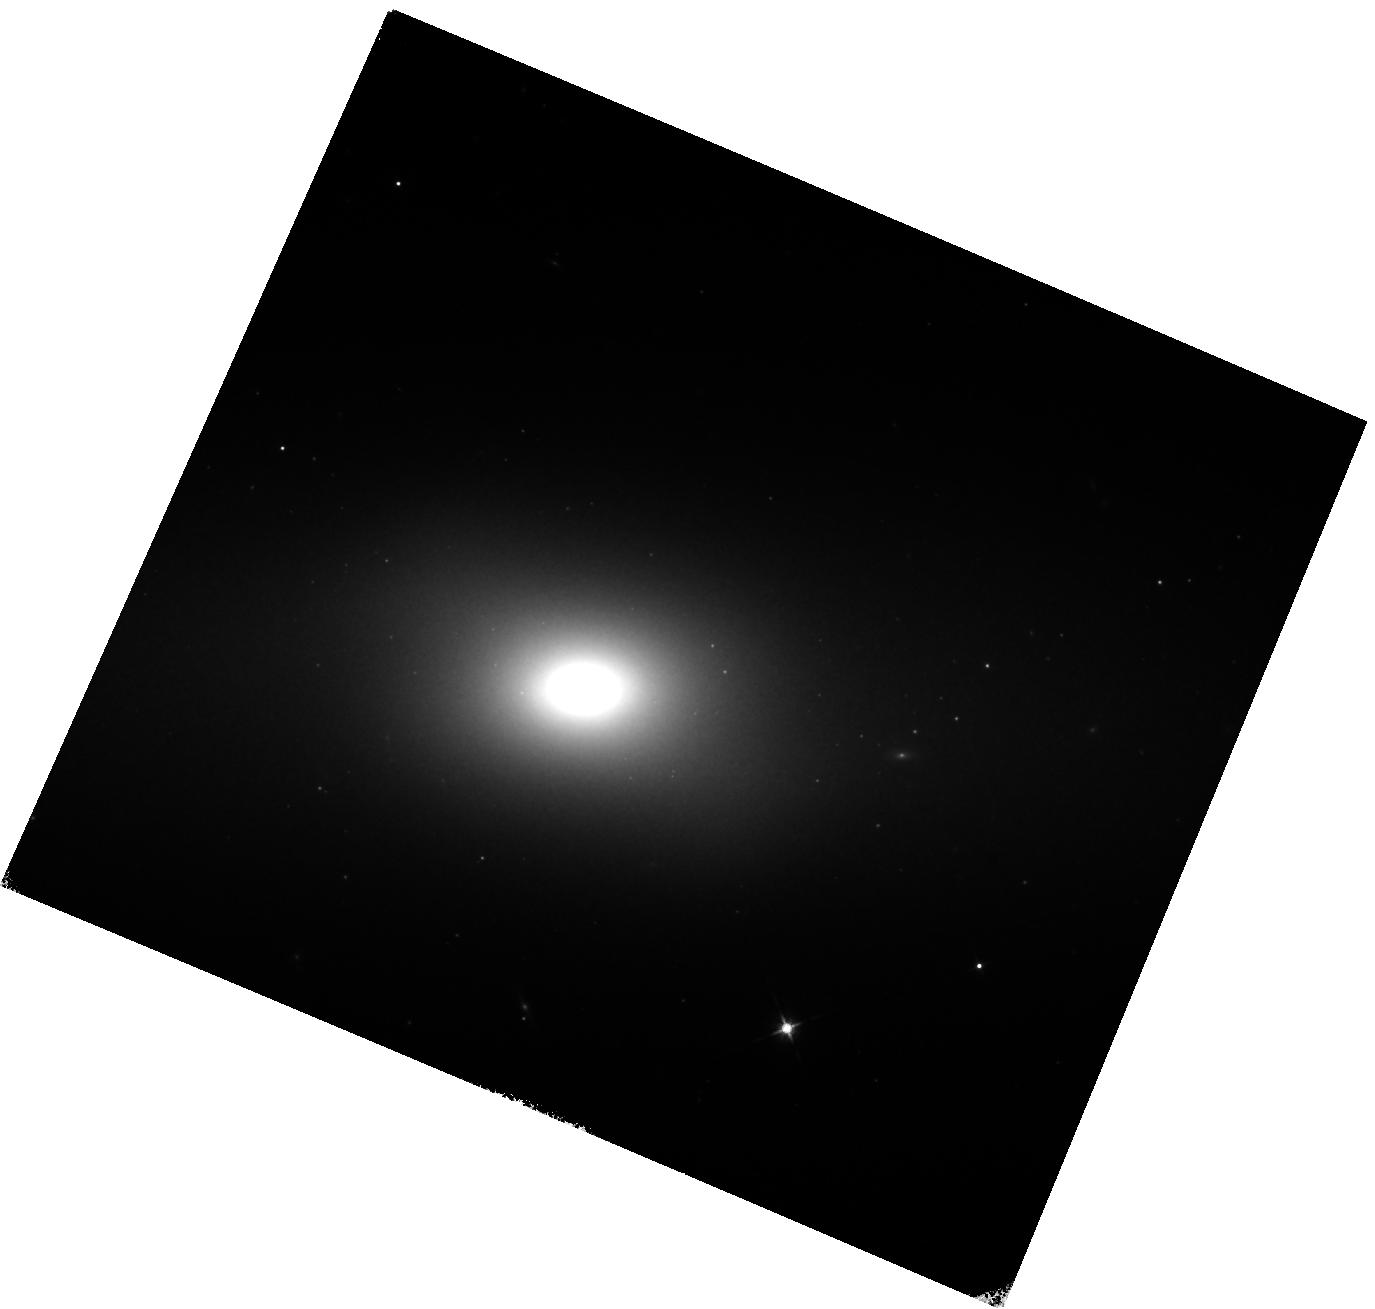
Target: SN2021QVV. Instrument: WFC3/IR. Filter: F125W. Exposure: 17 min. Observation ID: hst_16884_01_wfc3_ir_f125w_ies201

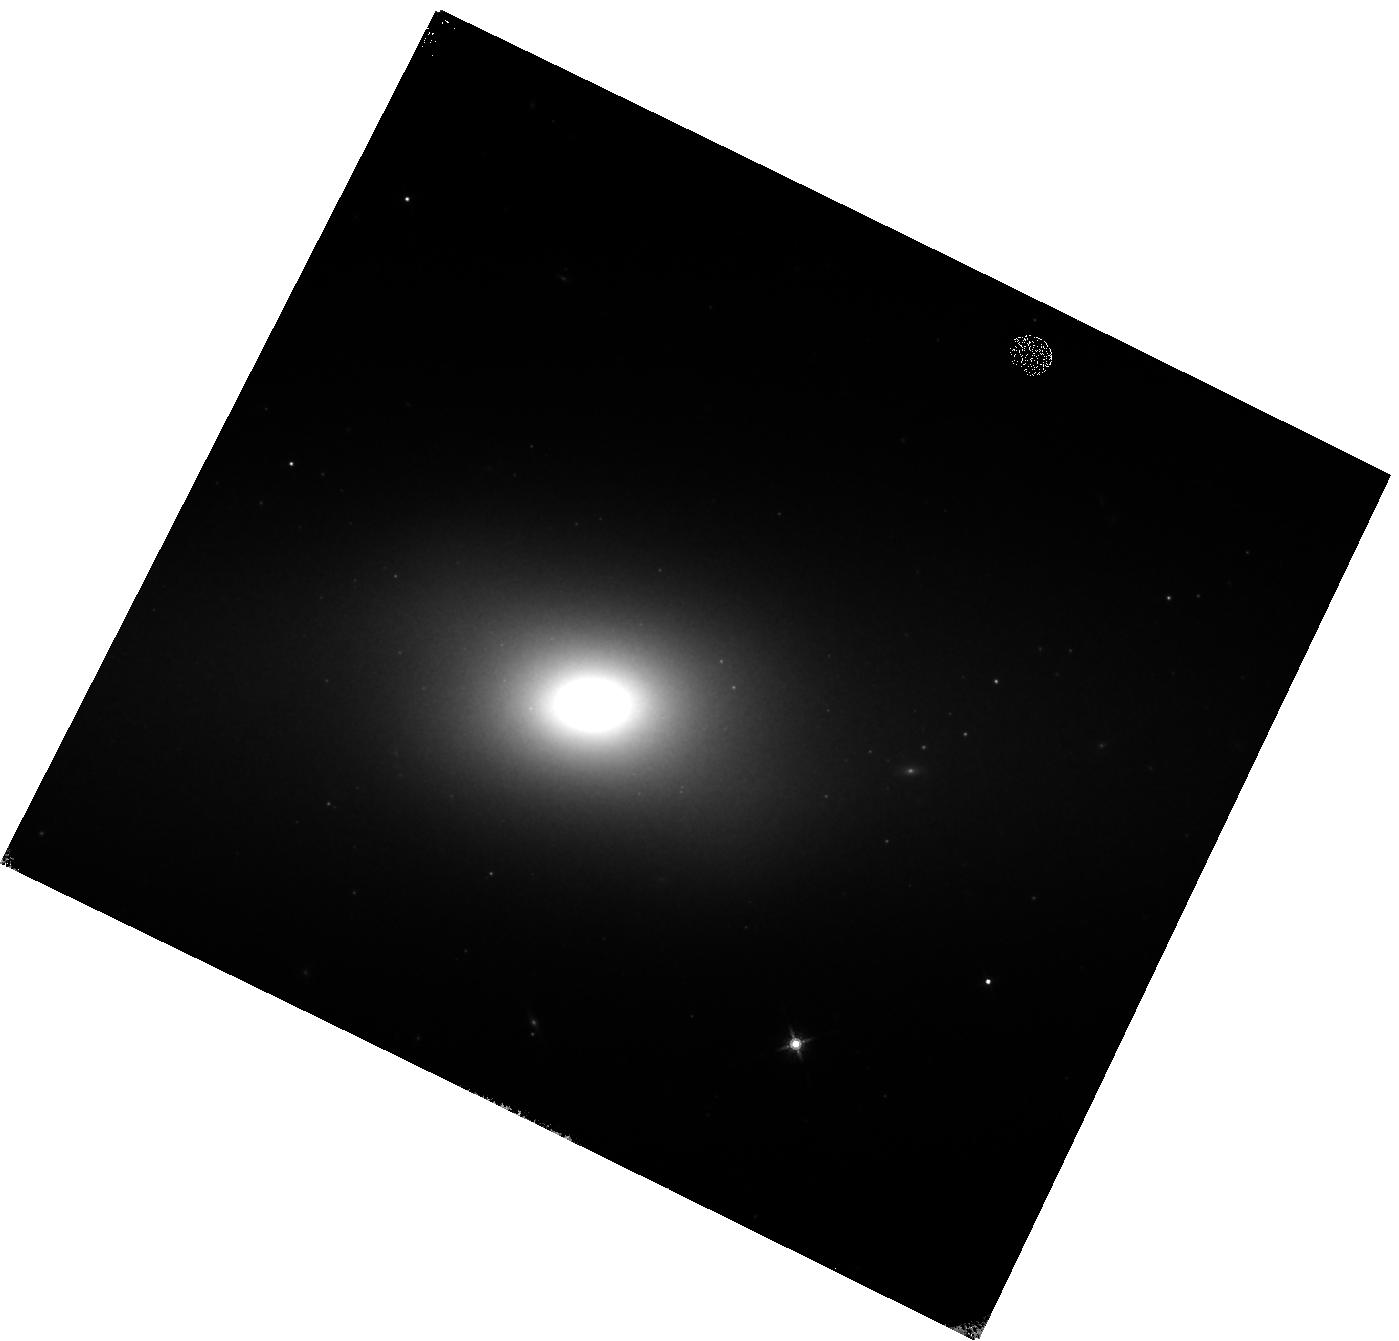
Target: SN2021QVV. Instrument: WFC3/IR. Filter: F160W. Exposure: 15 min. Observation ID: hst_16884_02_wfc3_ir_f160w_ies202

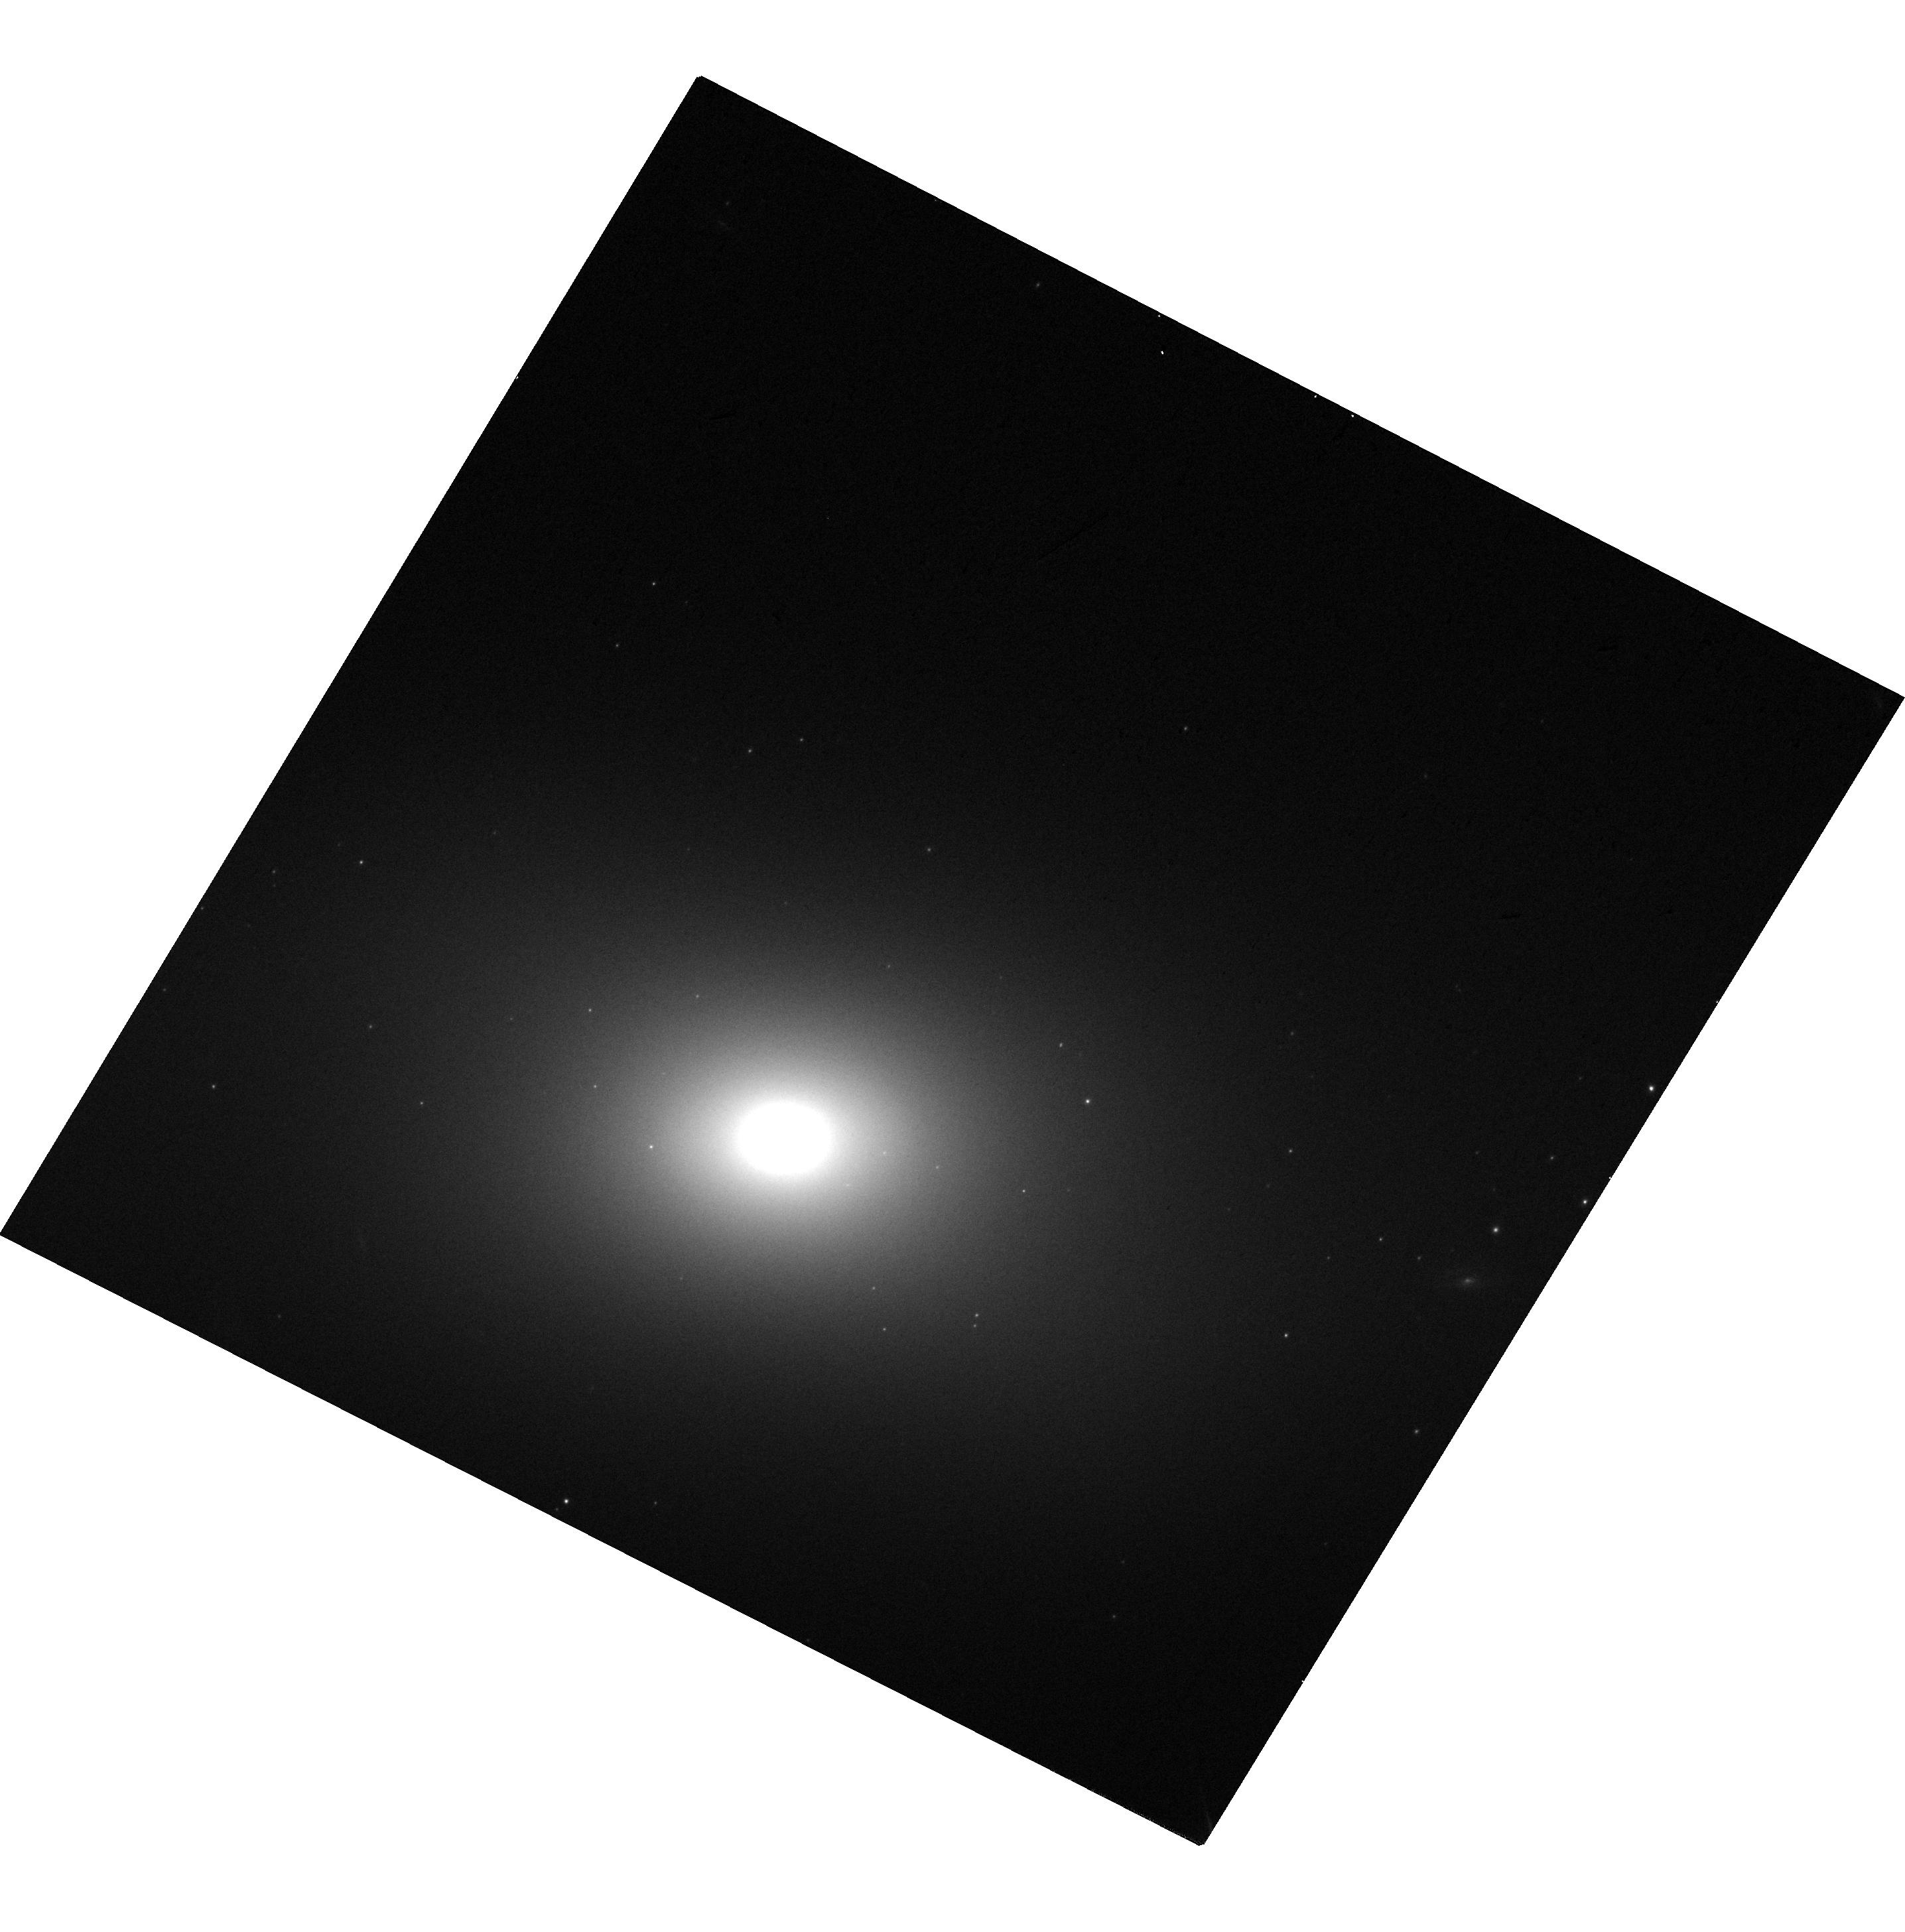
Target: SN2021QVV. Instrument: WFC3/UVIS. Filter: F350LP. Exposure: 1 min. Observation ID: hst_16884_04_wfc3_uvis_f350lp_ies204

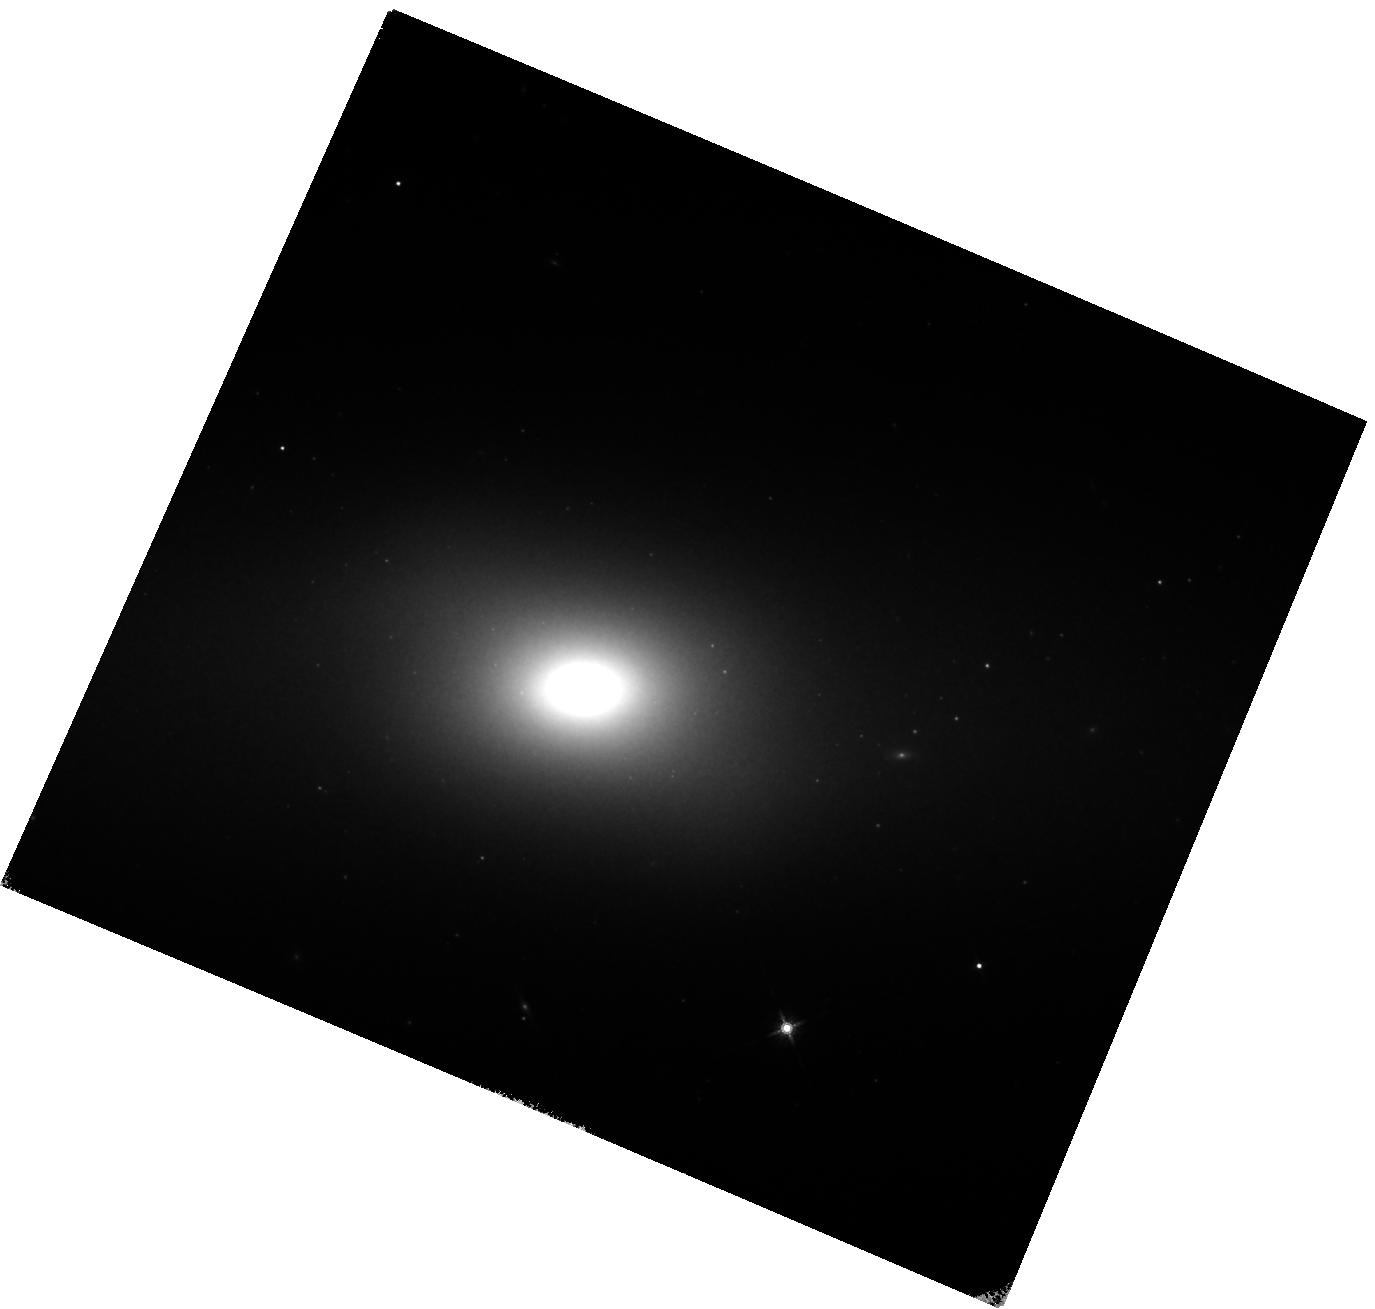
Target: SN2021QVV. Instrument: WFC3/IR. Filter: F160W. Exposure: 15 min. Observation ID: hst_16884_01_wfc3_ir_f160w_ies201

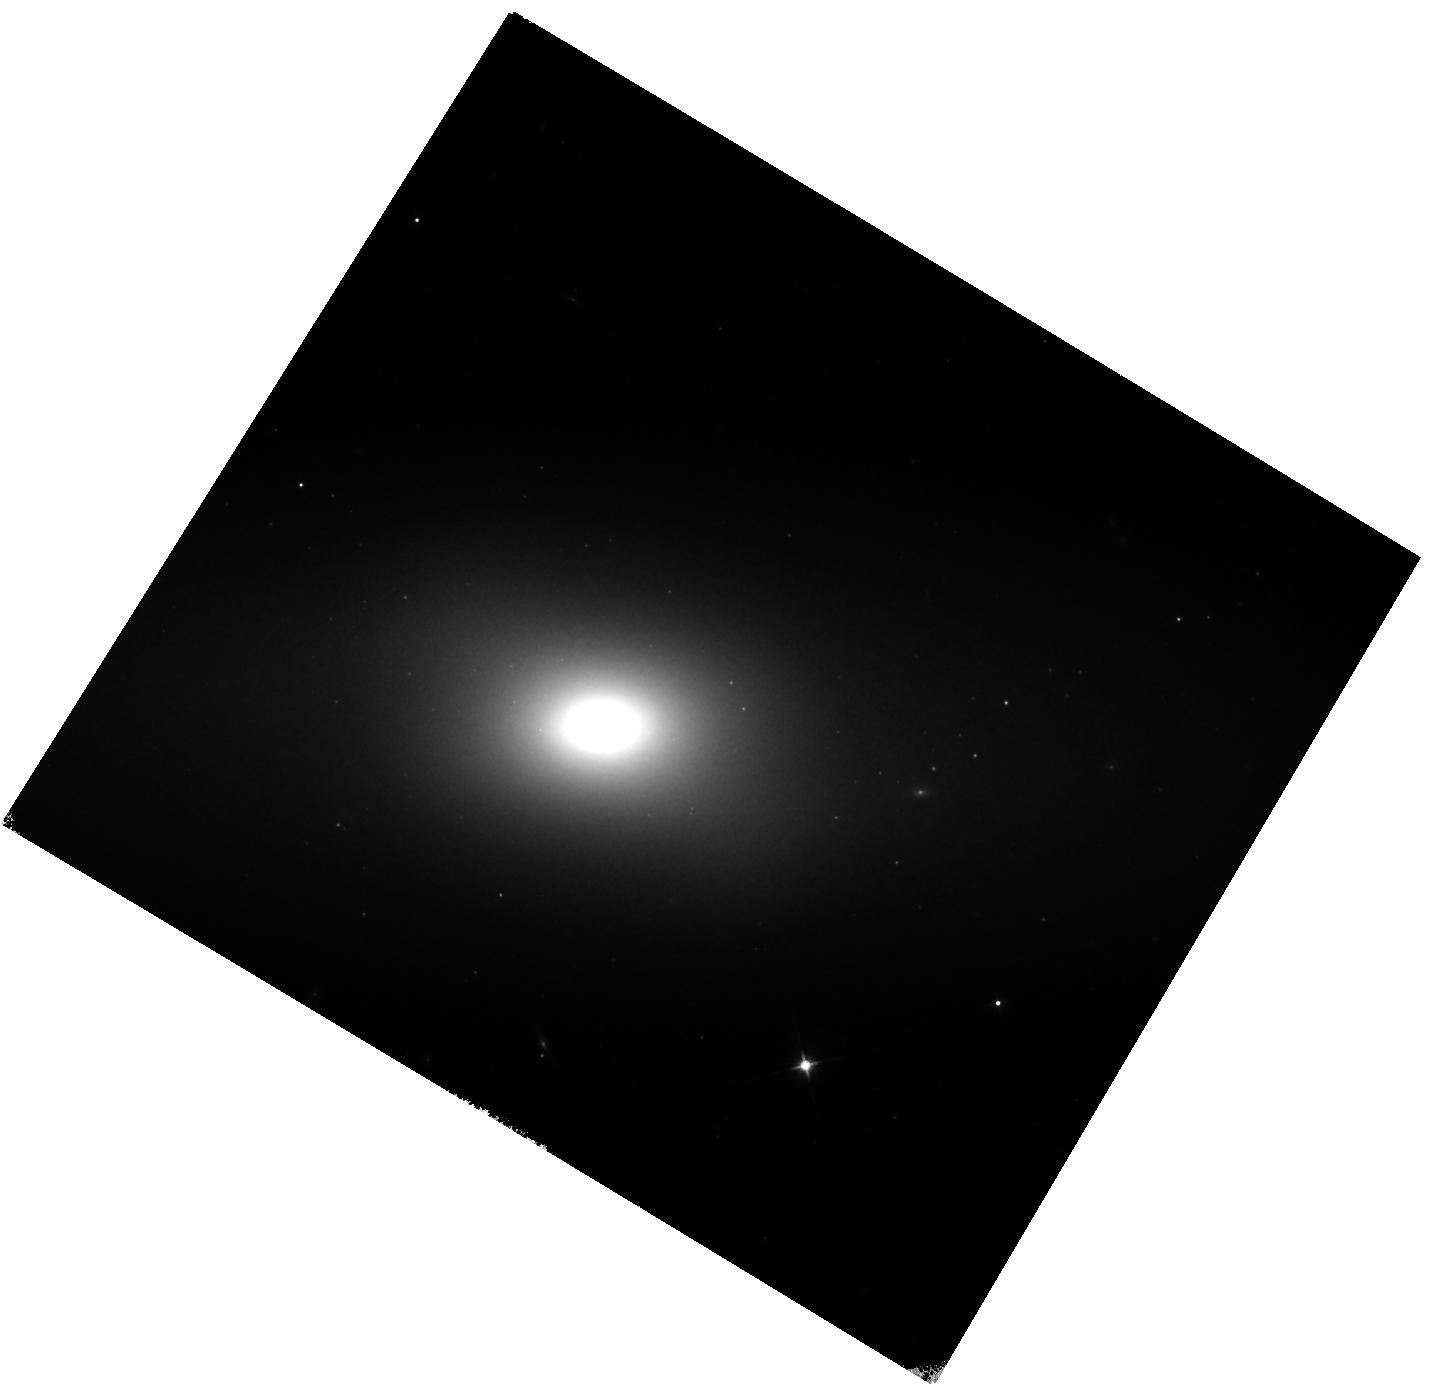
Target: SN2021QVV. Instrument: WFC3/IR. Filter: F125W. Exposure: 17 min. Observation ID: hst_16884_03_wfc3_ir_f125w_ies203

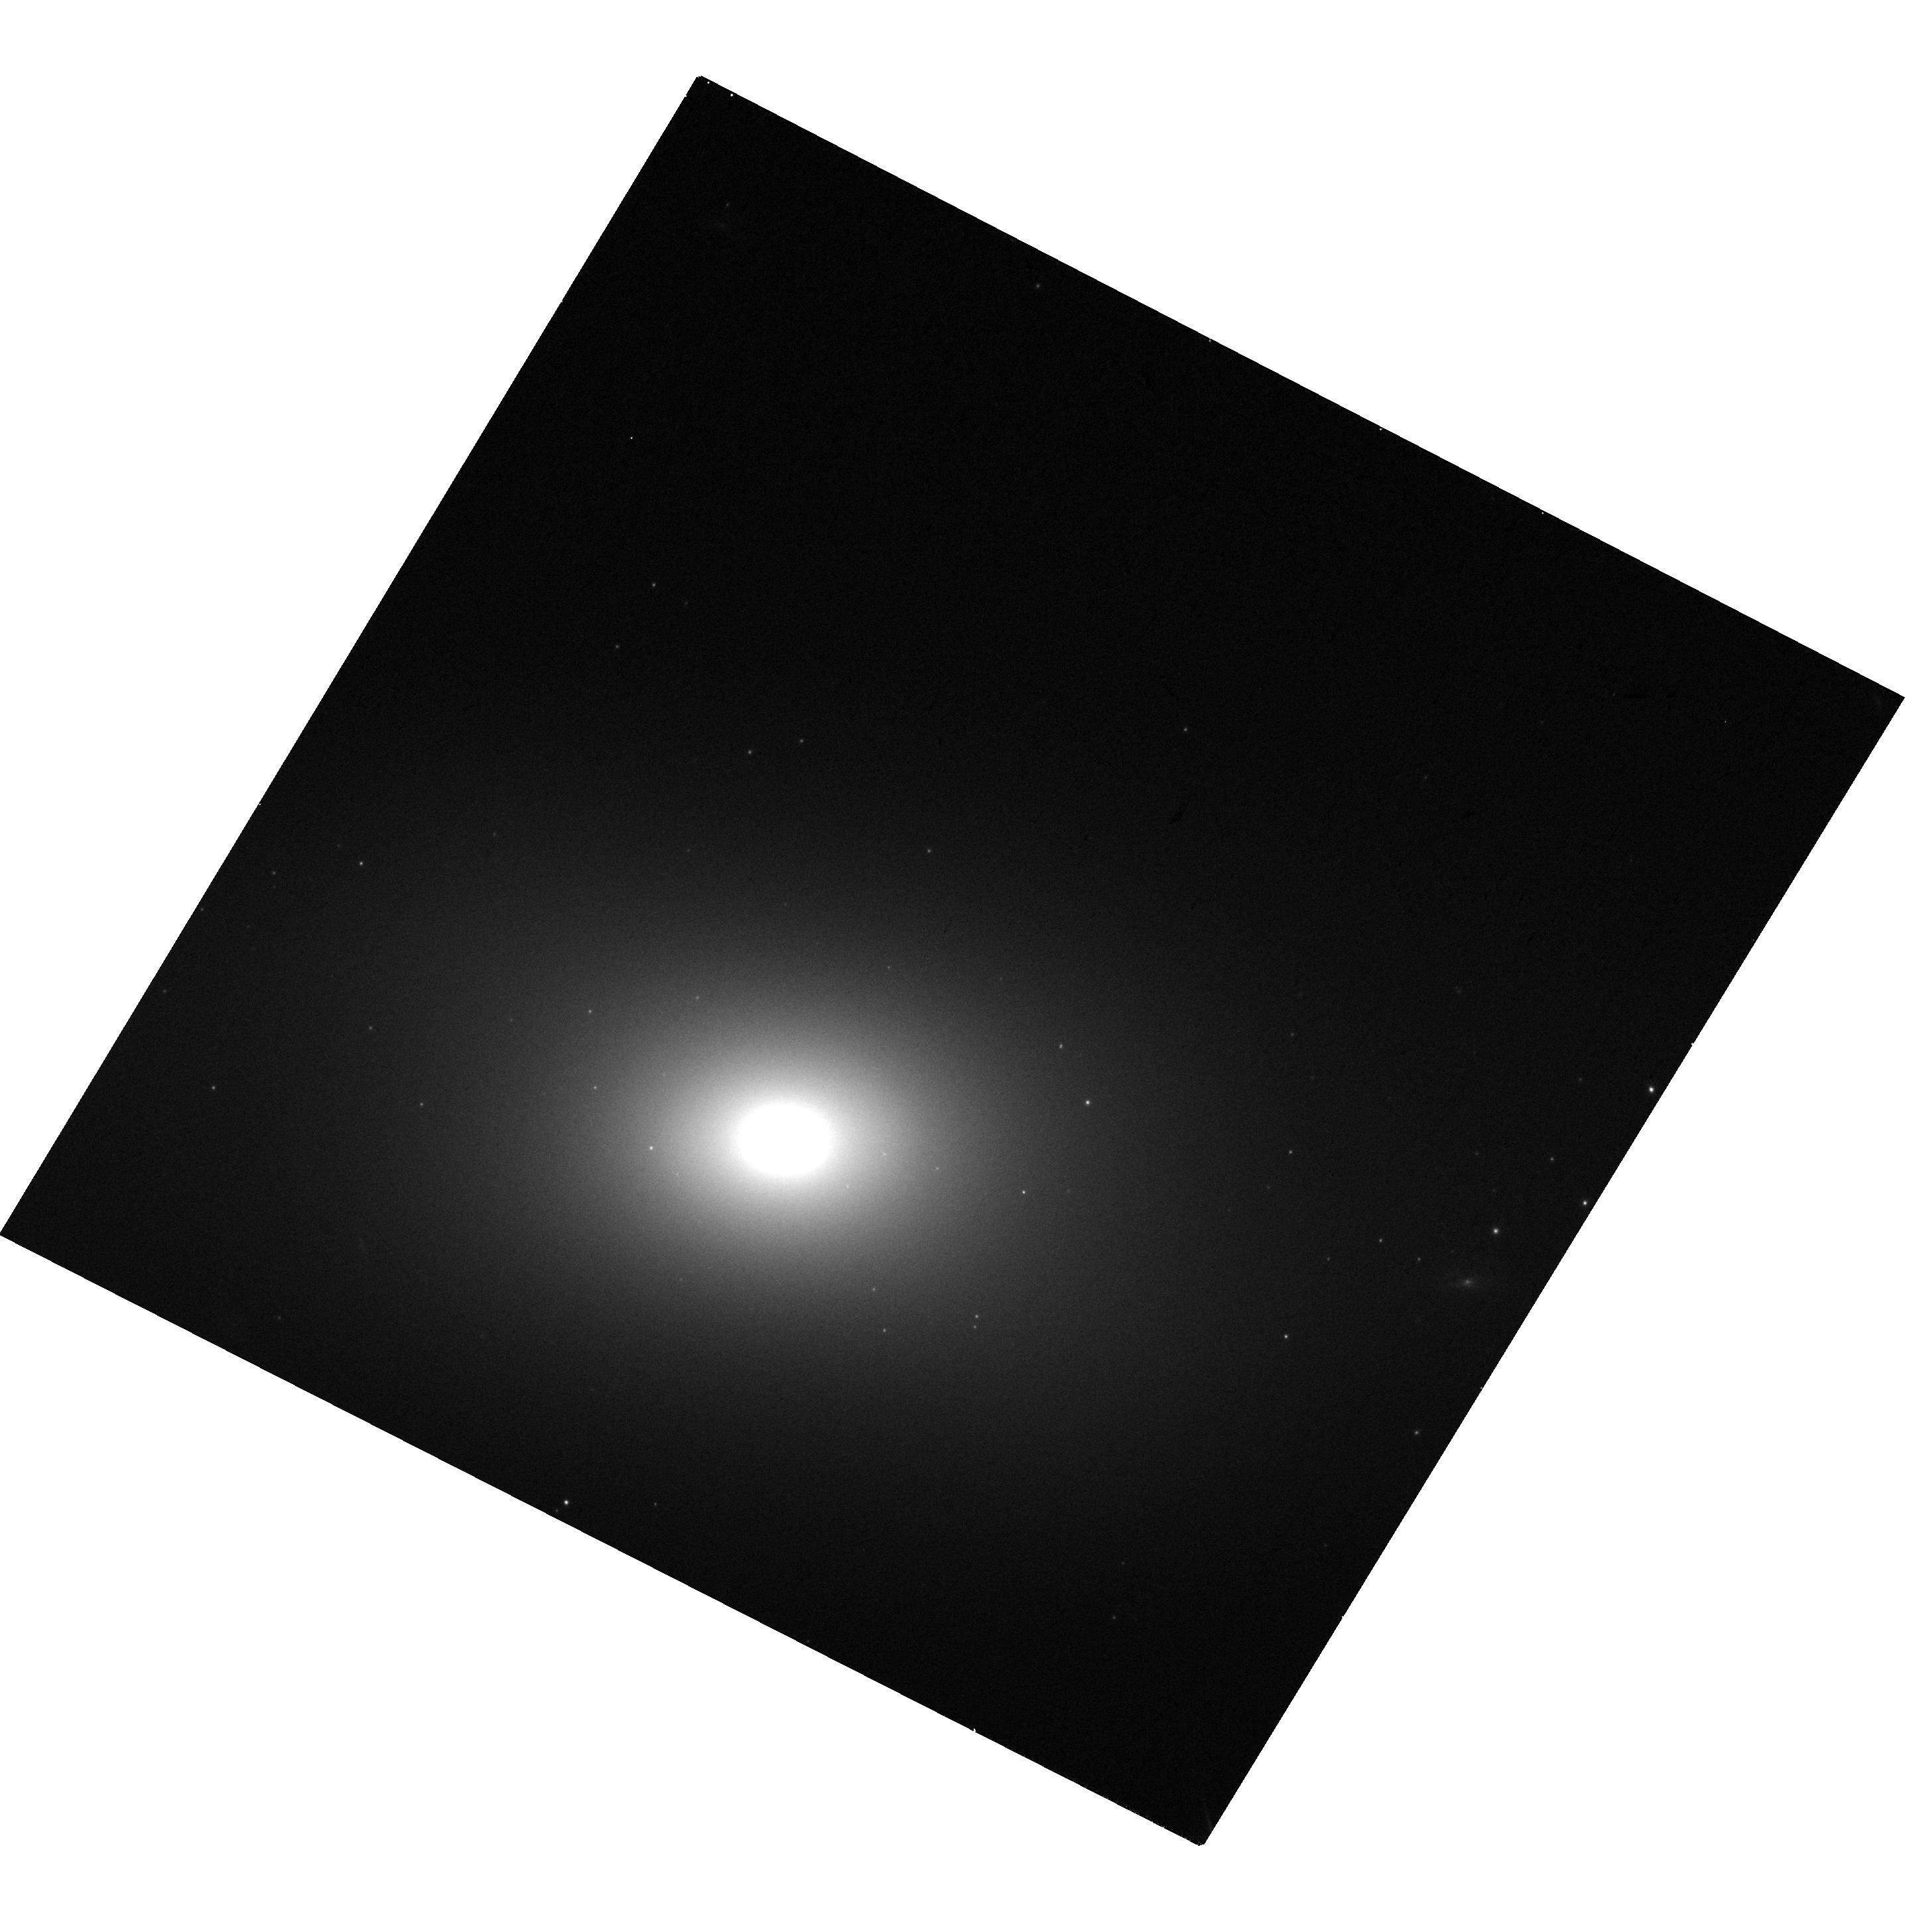
Target: SN2021QVV. Instrument: WFC3/UVIS. Filter: F350LP. Exposure: 1 min. Observation ID: hst_16884_03_wfc3_uvis_f350lp_ies203

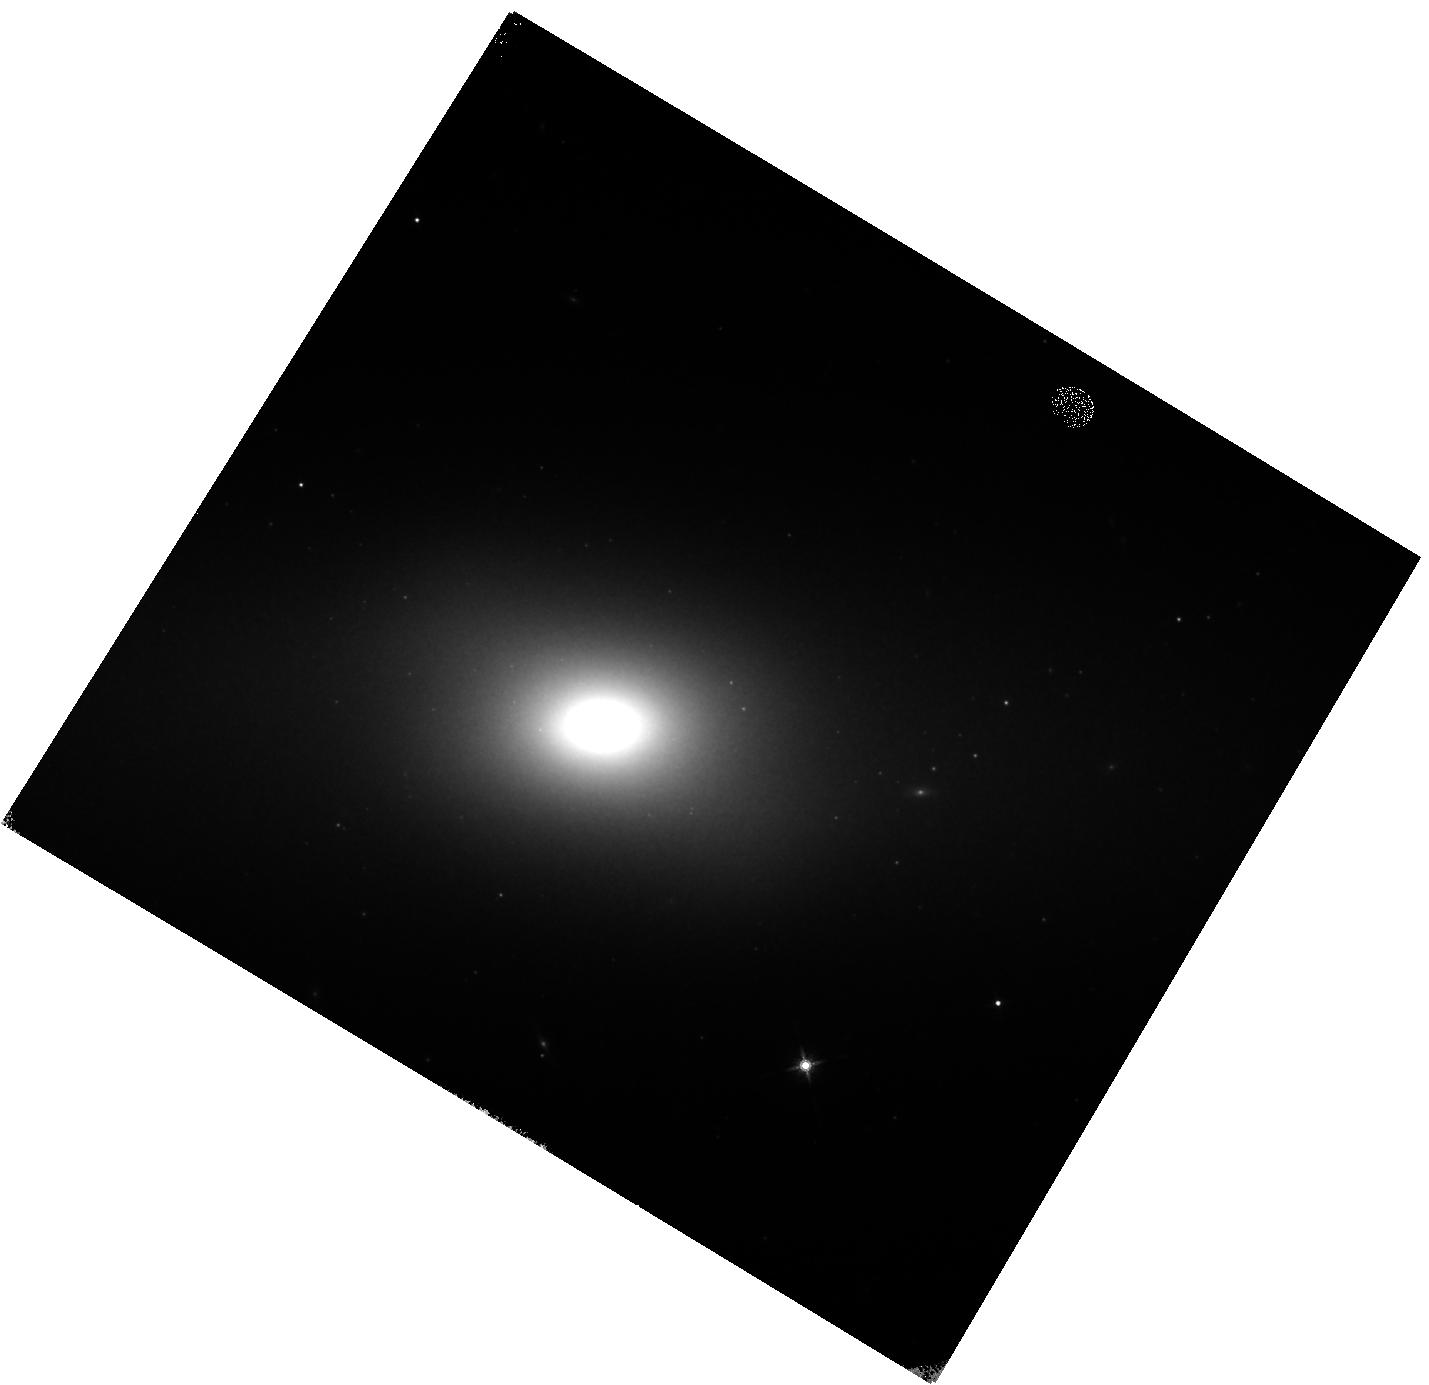
Target: SN2021QVV. Instrument: WFC3/IR. Filter: F160W. Exposure: 15 min. Observation ID: hst_16884_03_wfc3_ir_f160w_ies203

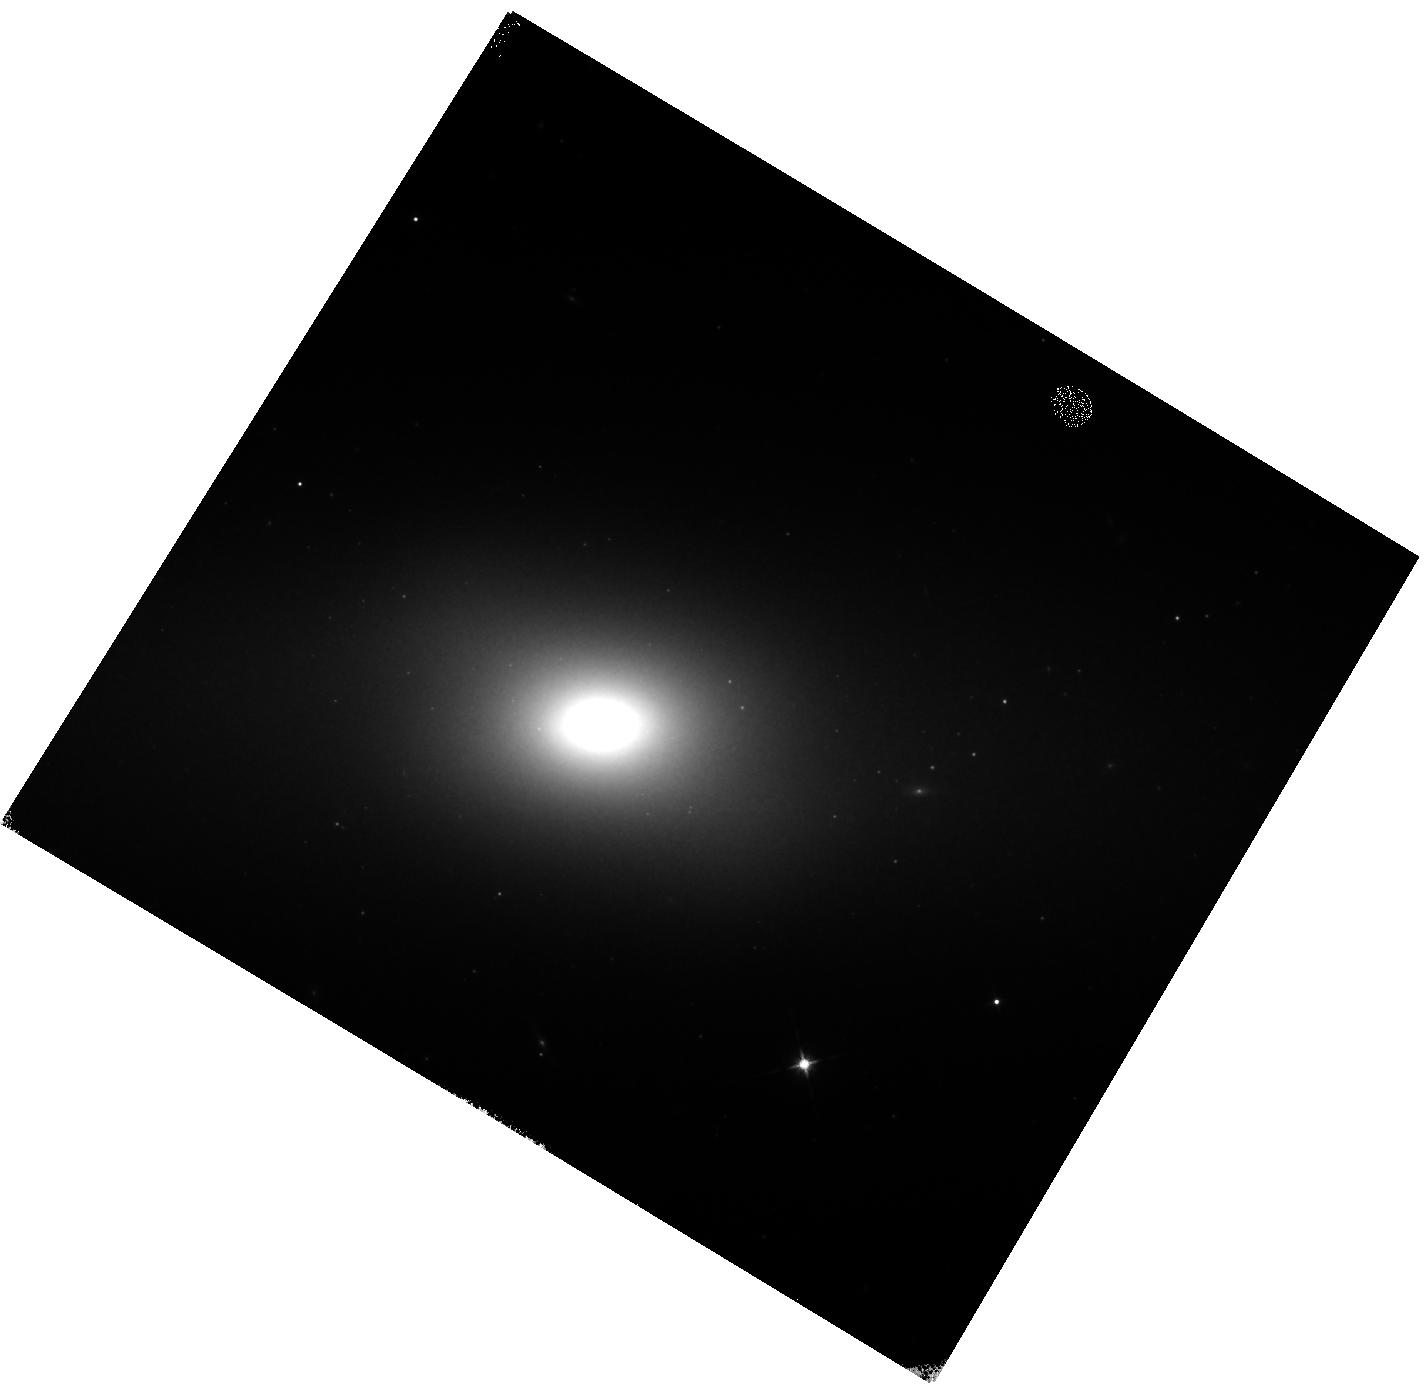
Target: SN2021QVV. Instrument: WFC3/IR. Filter: F125W. Exposure: 17 min. Observation ID: hst_16884_04_wfc3_ir_f125w_ies204

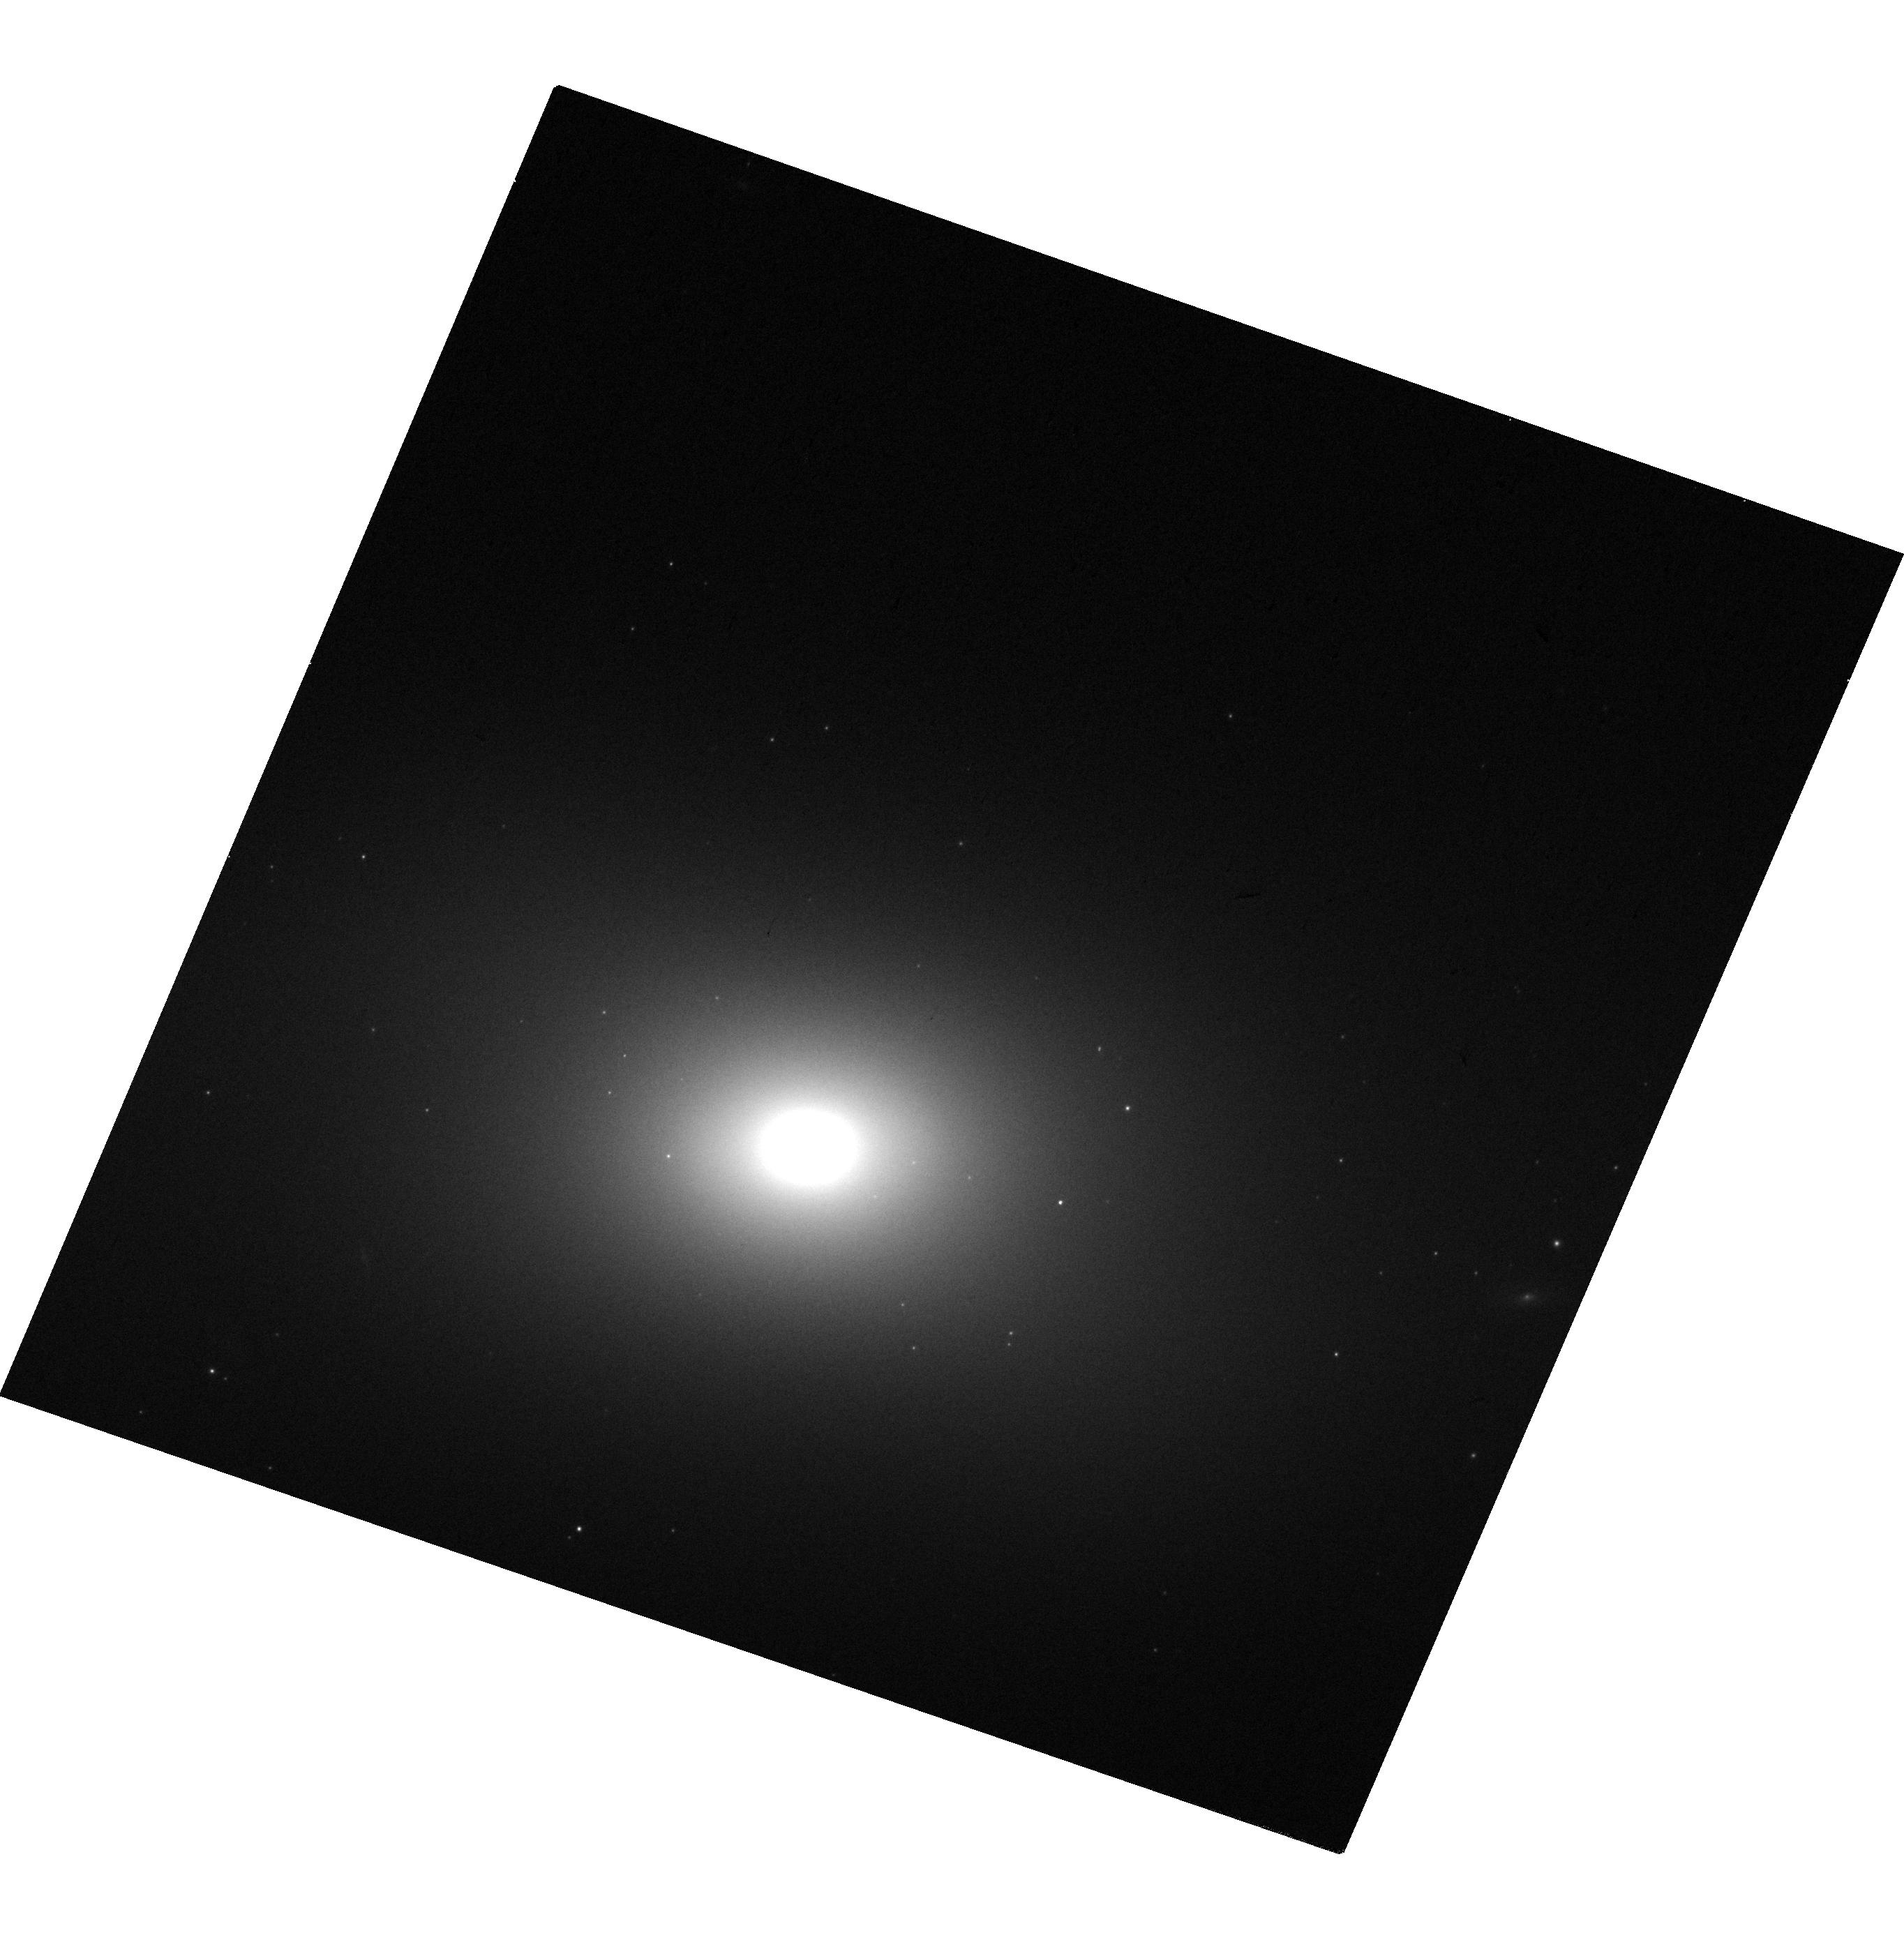
Target: SN2021QVV. Instrument: WFC3/UVIS. Filter: F350LP. Exposure: 1 min. Observation ID: hst_16884_01_wfc3_uvis_f350lp_ies201

Do subluminous Type Ia supernovae experience a near-infrared plateau? (PI: Graur, Or)

We ask for 4 WFC3 orbits to observe the subluminous 1991bg-like Type Ia supernova (SN Ia) SN 2021qvv when it is 150-250 days past maximum light. With observations in F125W (J), F160W (H), and F350LP (optical) in each of four visits, we will determine whether this SN Ia subtype undergoes a similar near-infrared (NIR) plateau as the one recently discovered in so-called "normal" SNe Ia. The latter have long been used as standard candles in cosmology, yet the nature of their progenitors and explosion mechanism remains elusive. The abundance of SN Ia subtypes, including 1991bg-like SNe Ia, only complicates matters. It is still unclear whether several (or all) SN Ia subtypes share the same progenitor and explosion method as normal SNe Ia, or whether each subtype originates in a different type of star and explosion physics. The first option ties into the nagging question of how standard SNe Ia really are as standard candles. Revealing the progenitors of normal SNe Ia and the other SN Ia subtypes would go some way to answering this question. The recently discovered NIR plateau at 150-500 days offers a new way to constrain the progenitors and explosion physics. In normal SNe Ia, this plateau could be a third NIR maximum, similar to the second NIR maximum seen shortly after the first peak. These additional peaks could be due to the recombination of iron in the expanding ejecta. These secondary NIR peaks are not seen in 1991bg-like SNe Ia, a fact used to constrain the mass, temperature, and chemical composition of the progenitor. The presence or absence of the late-time NIR plateau in 1991bg-like SNe would place further constraints on the progenitor and the recombination wave model.